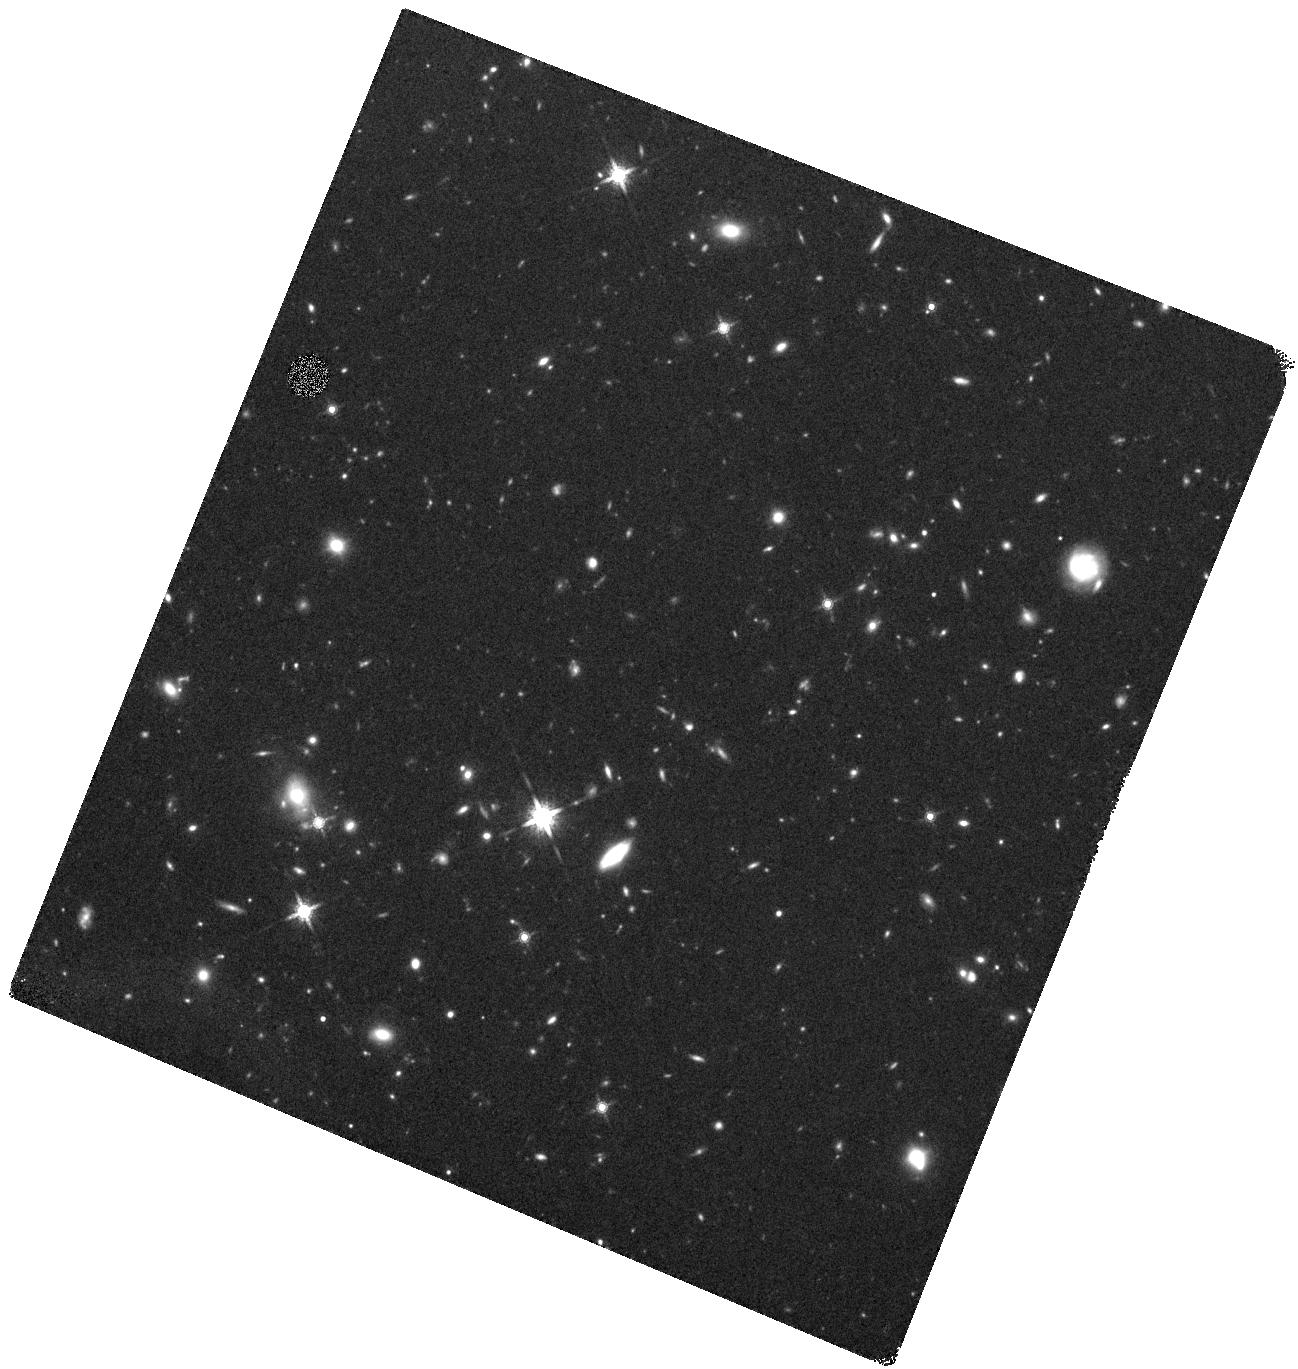
Target: POS02
Instrument: WFC3/IR
Filter: F160W
Exposure: 44 min
Observation ID: hst_14760_02_wfc3_ir_f160w_id9302

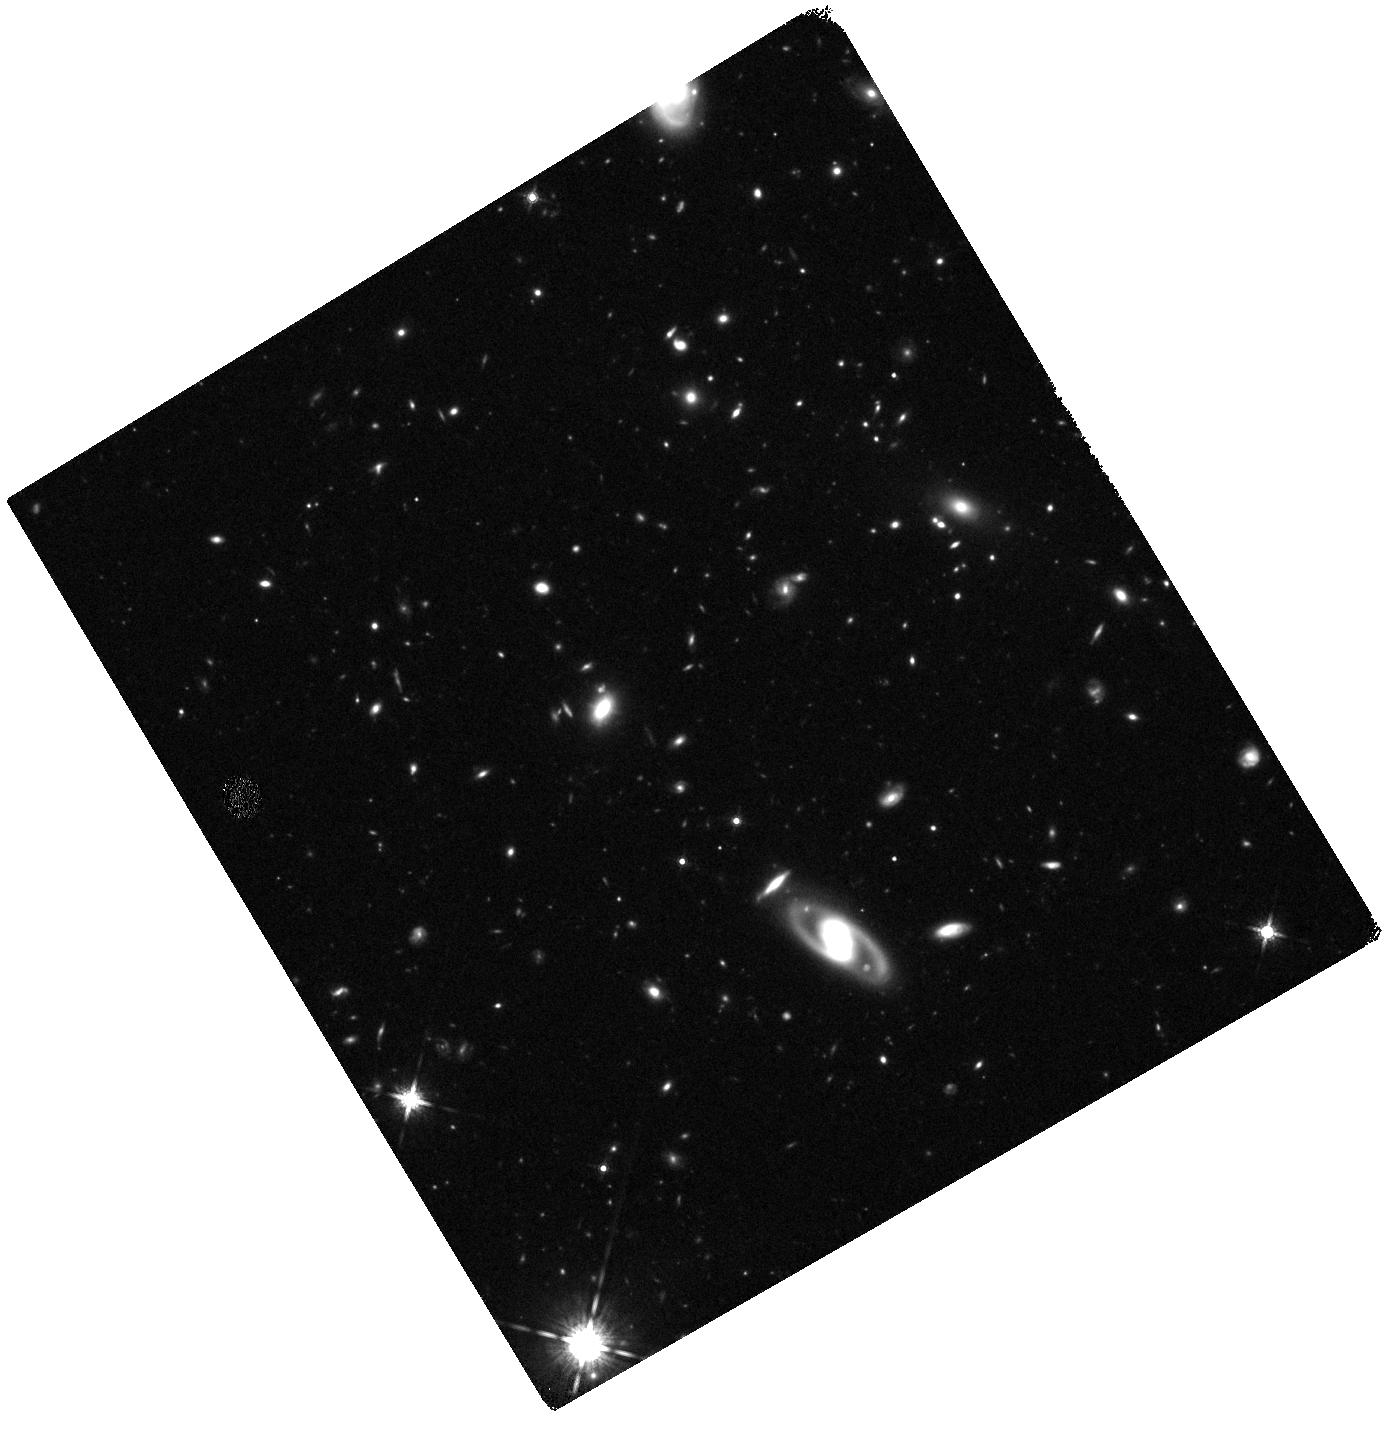
Target: POS06
Instrument: WFC3/IR
Filter: F160W
Exposure: 44 min
Observation ID: hst_14760_06_wfc3_ir_f160w_id9306

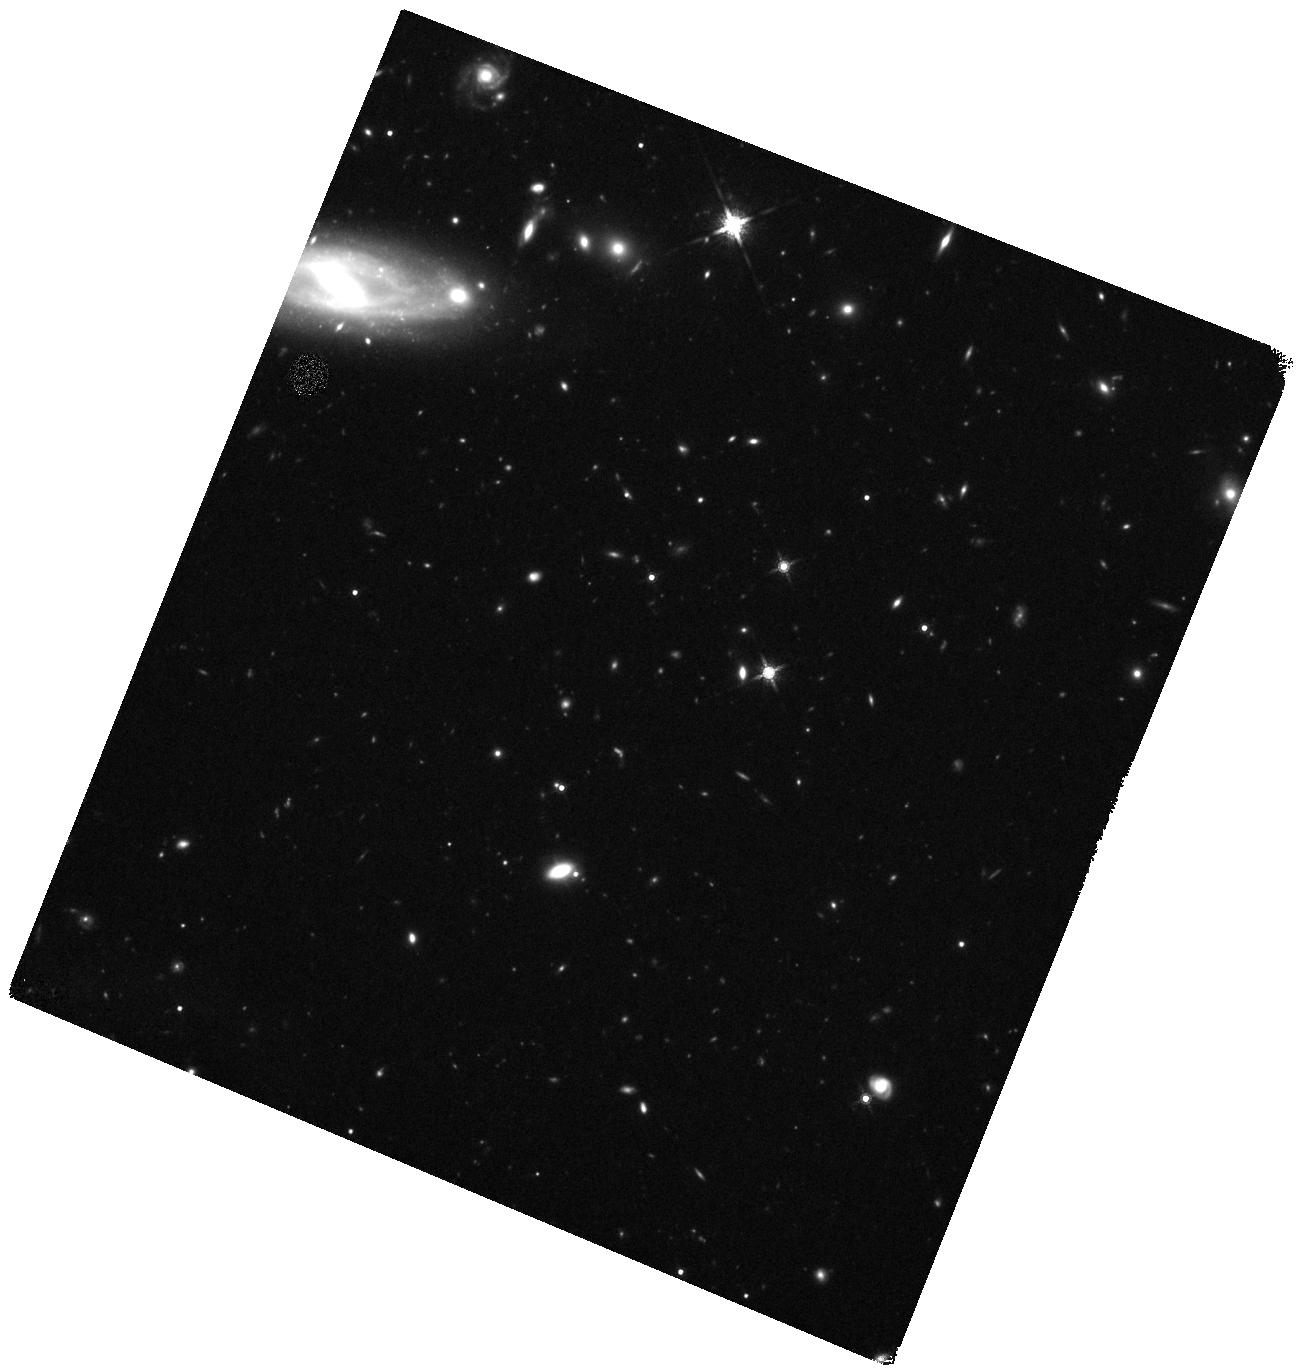
Target: POS05
Instrument: WFC3/IR
Filter: F160W
Exposure: 44 min
Observation ID: hst_14760_05_wfc3_ir_f160w_id9305

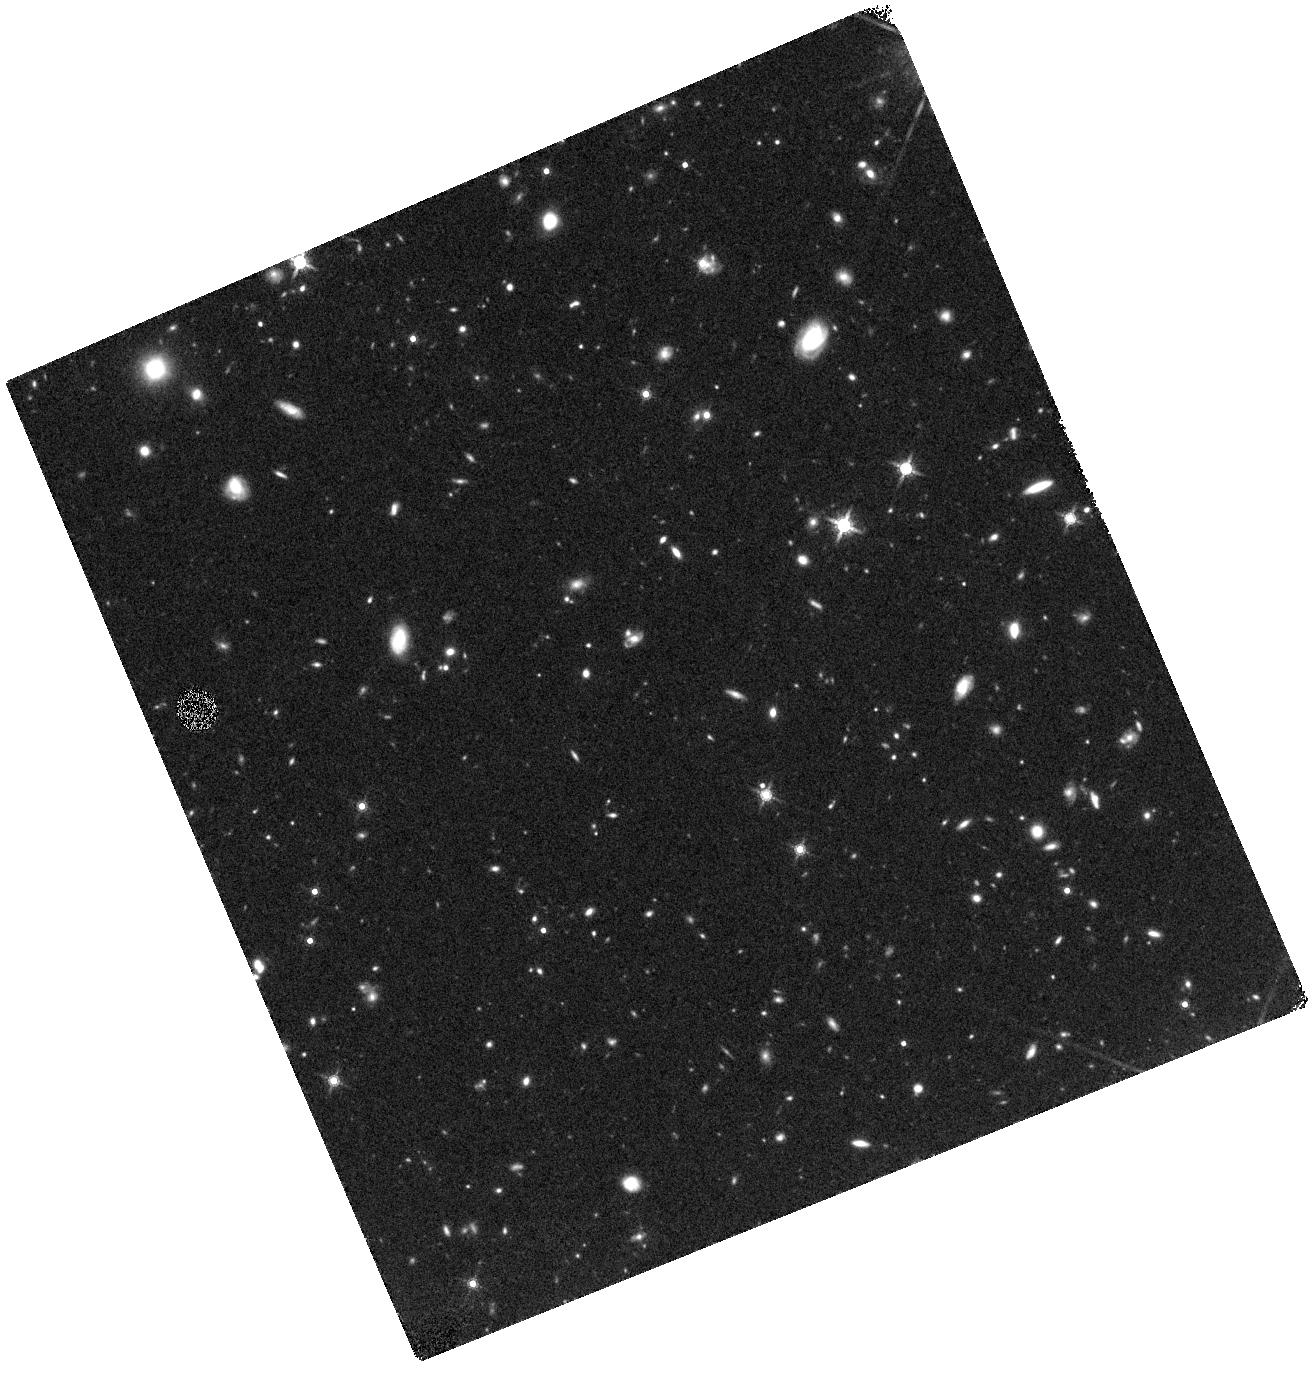
Target: POS03
Instrument: WFC3/IR
Filter: F160W
Exposure: 44 min
Observation ID: hst_14760_03_wfc3_ir_f160w_id9303

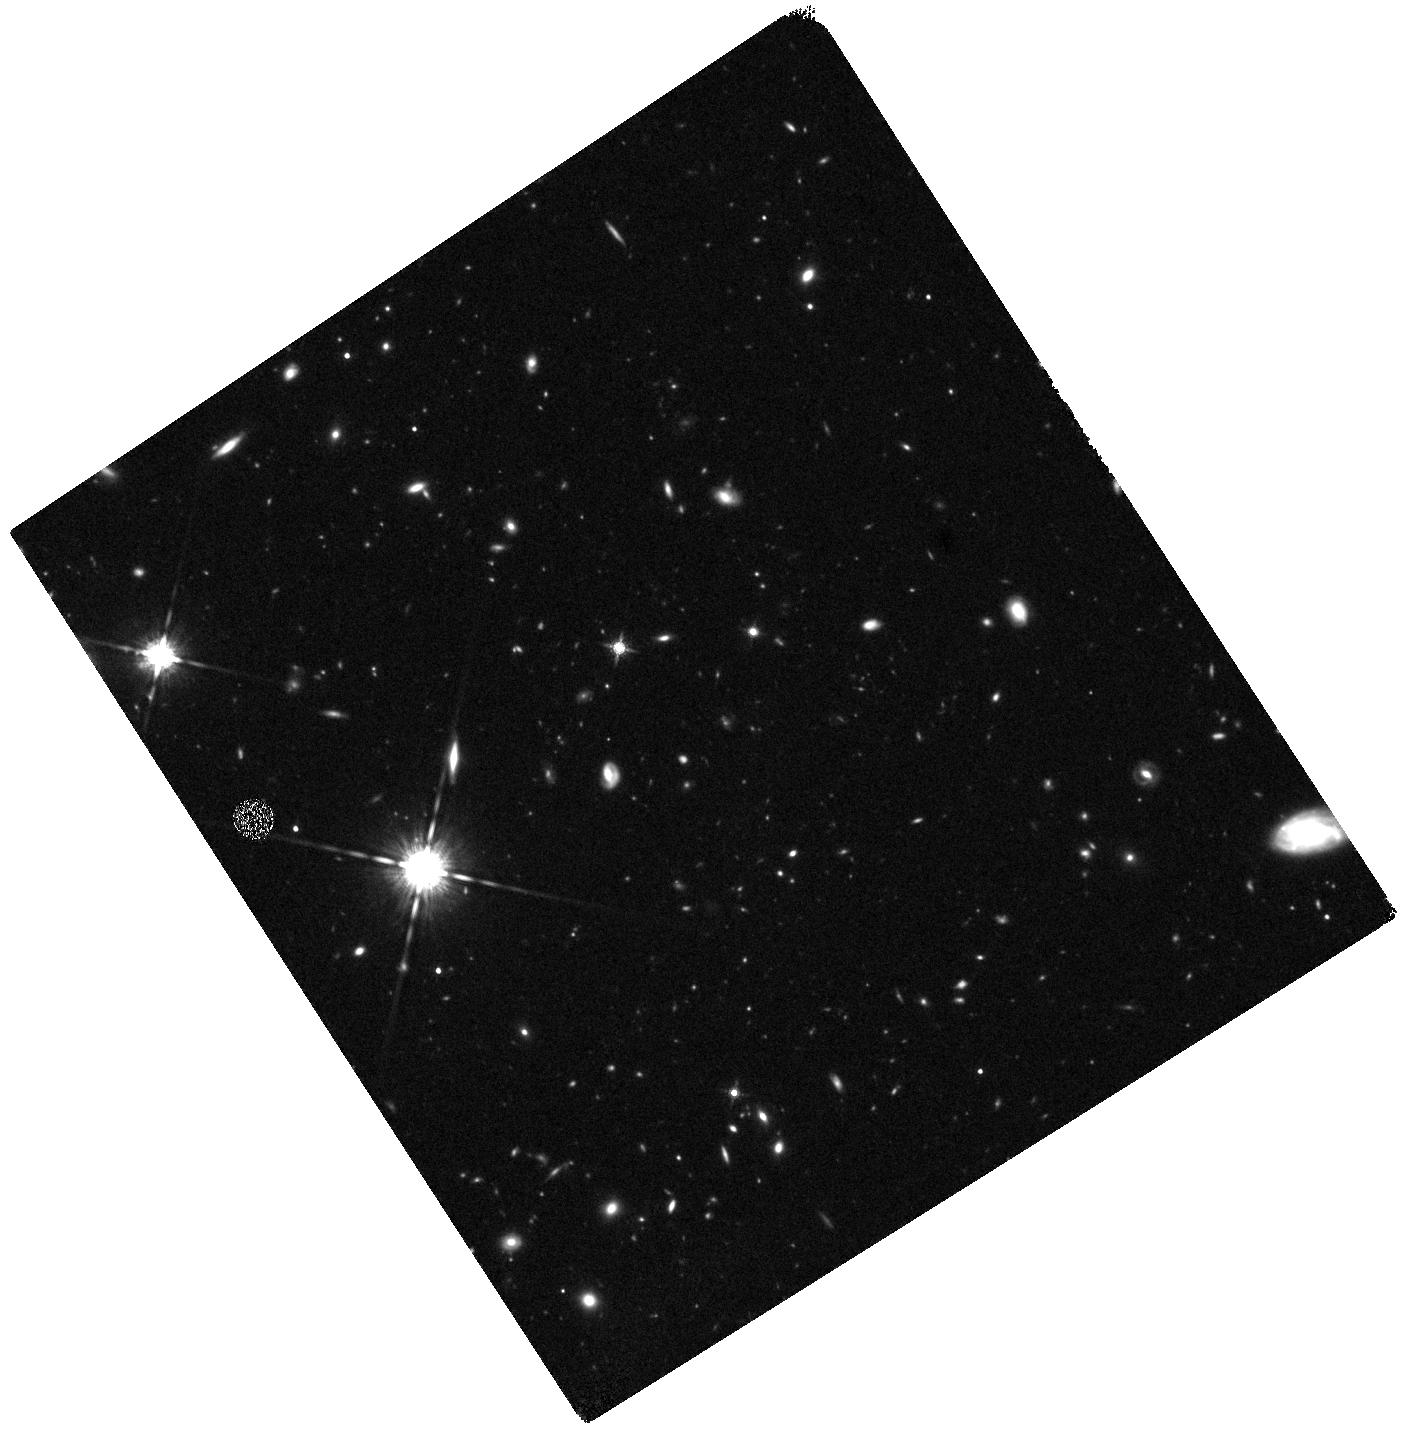
Target: POS04
Instrument: WFC3/IR
Filter: F160W
Exposure: 44 min
Observation ID: hst_14760_04_wfc3_ir_f160w_id9304

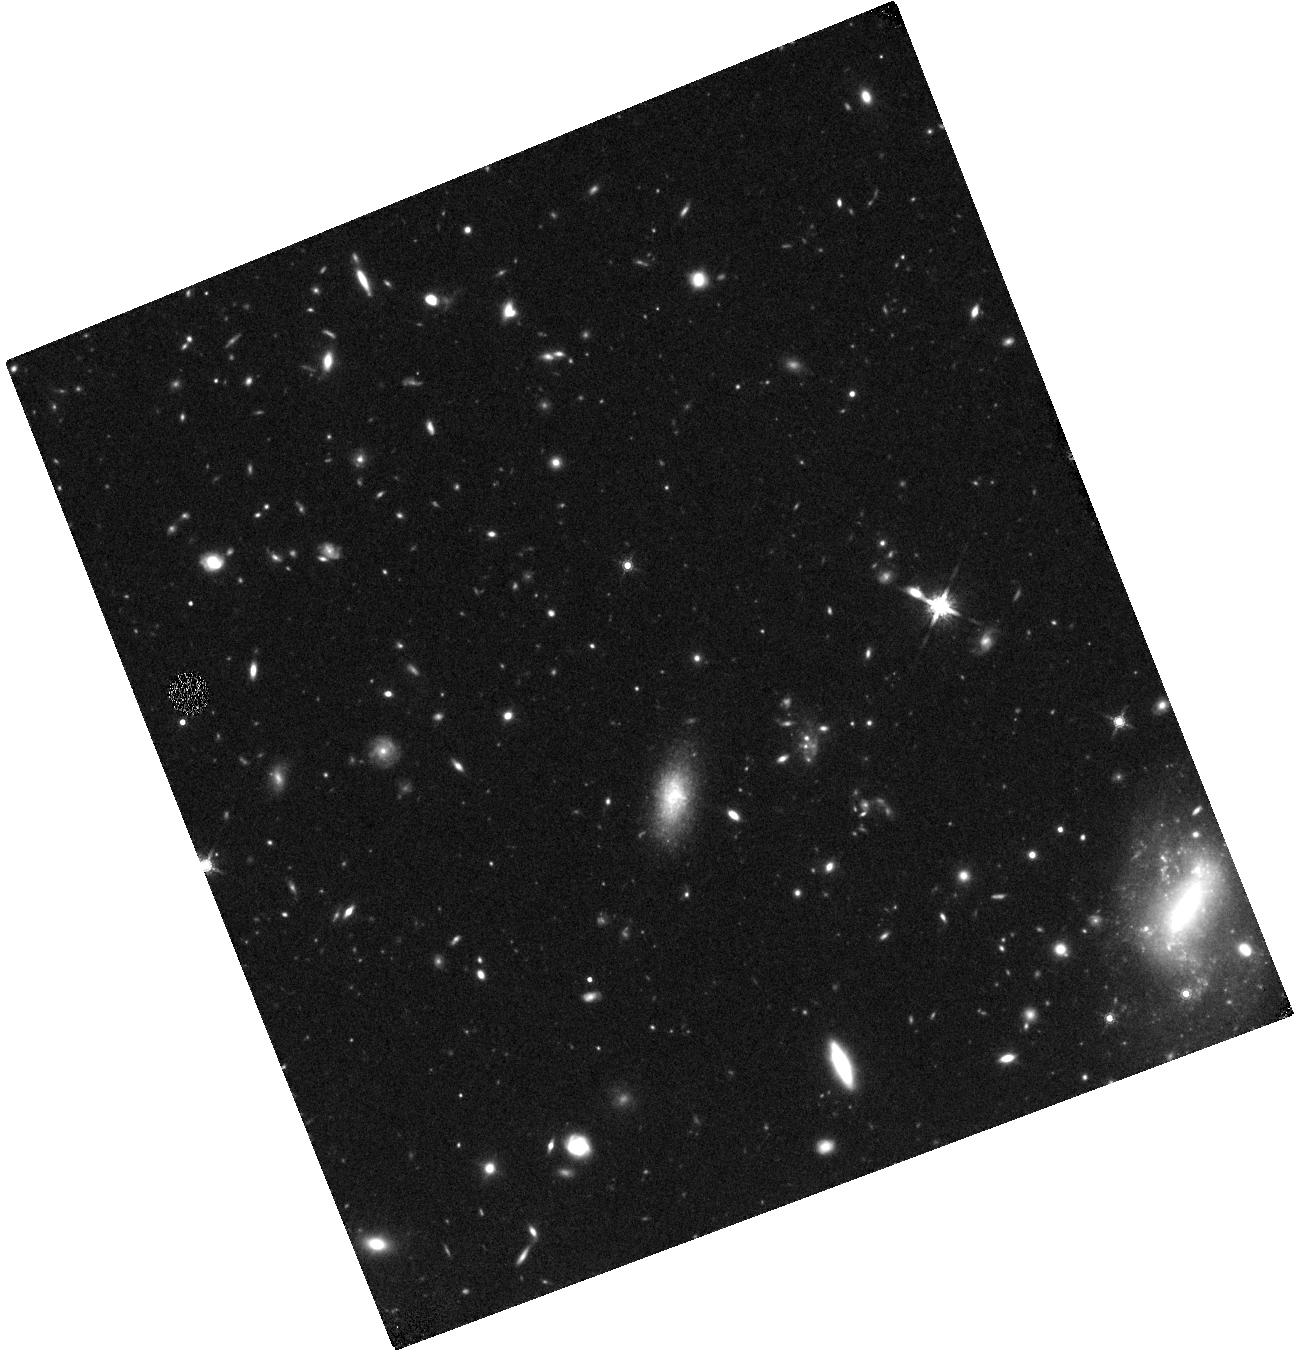
Target: POS01
Instrument: WFC3/IR
Filter: F160W
Exposure: 44 min
Observation ID: hst_14760_01_wfc3_ir_f160w_id9301

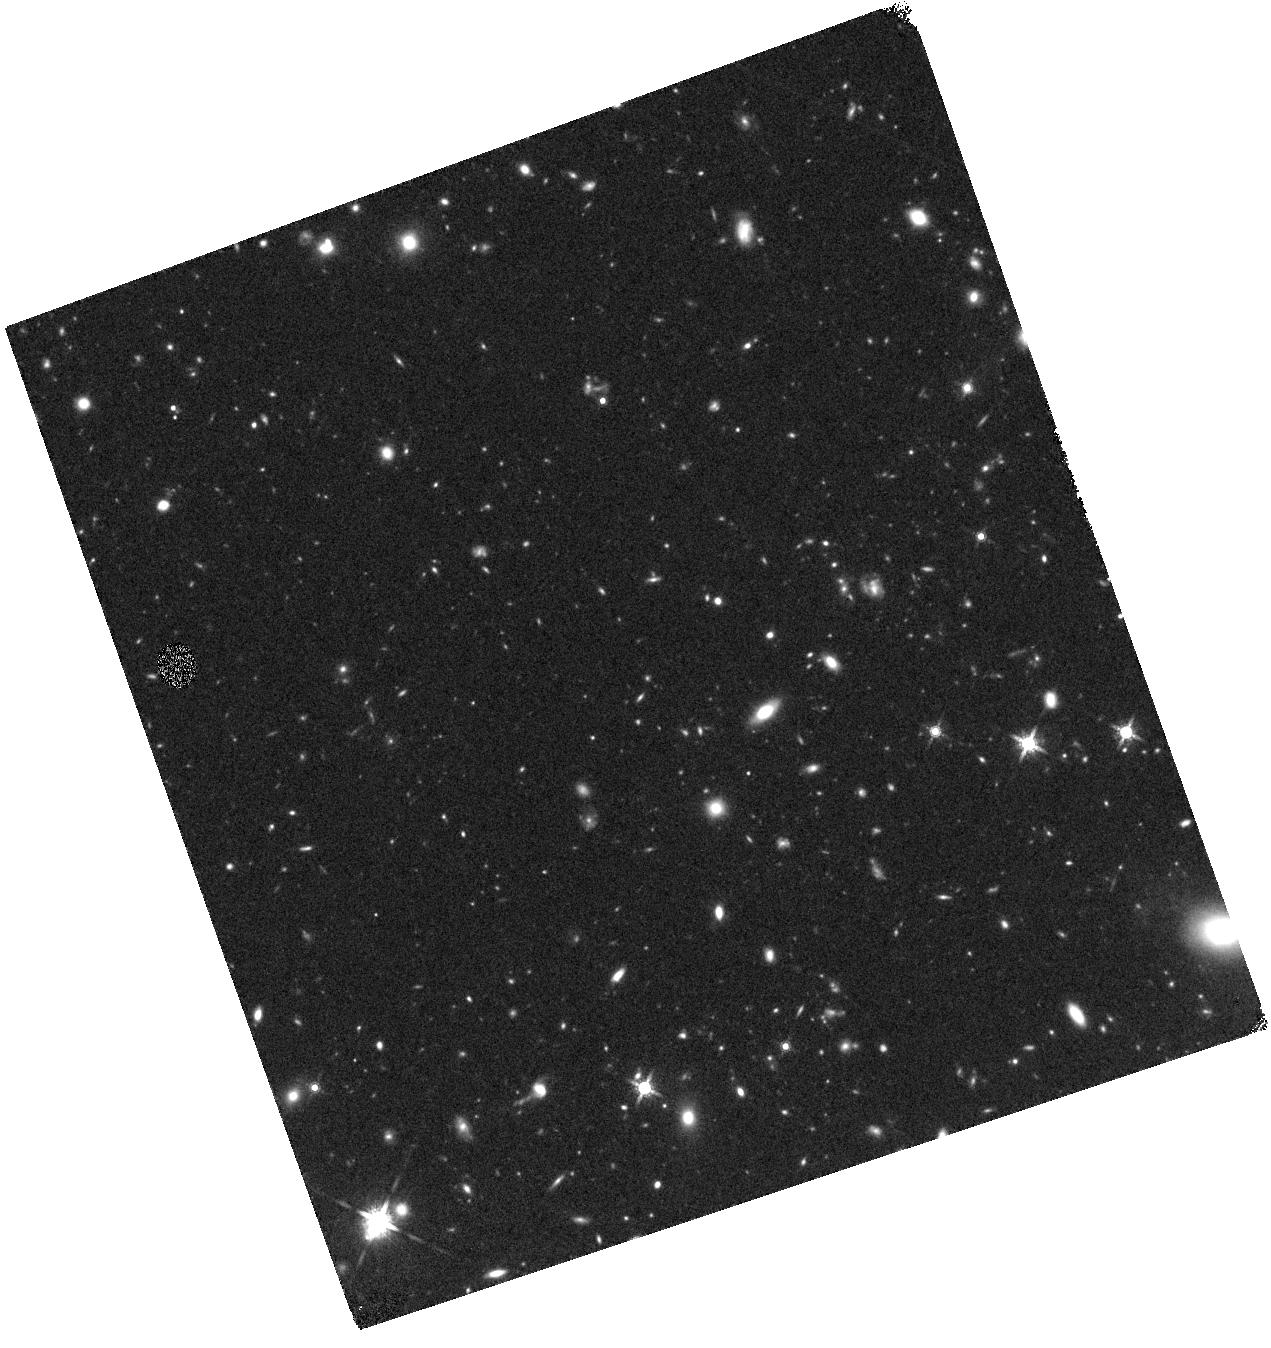
Target: POS09
Instrument: WFC3/IR
Filter: F160W
Exposure: 44 min
Observation ID: hst_14760_09_wfc3_ir_f160w_id9309

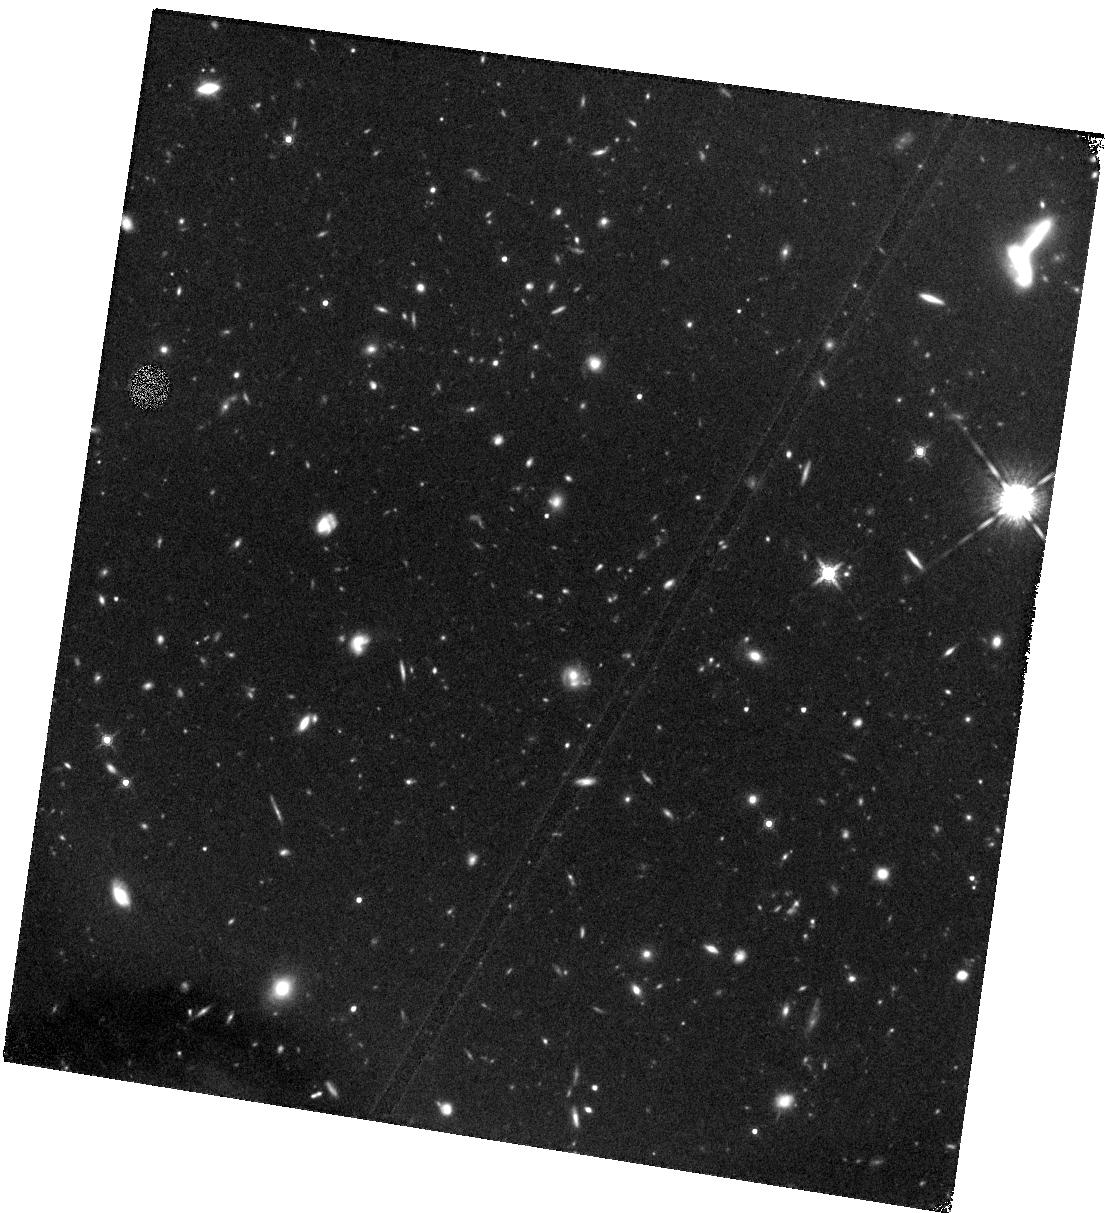
Target: POS08
Instrument: WFC3/IR
Filter: F160W
Exposure: 44 min
Observation ID: hst_14760_08_wfc3_ir_f160w_id9308

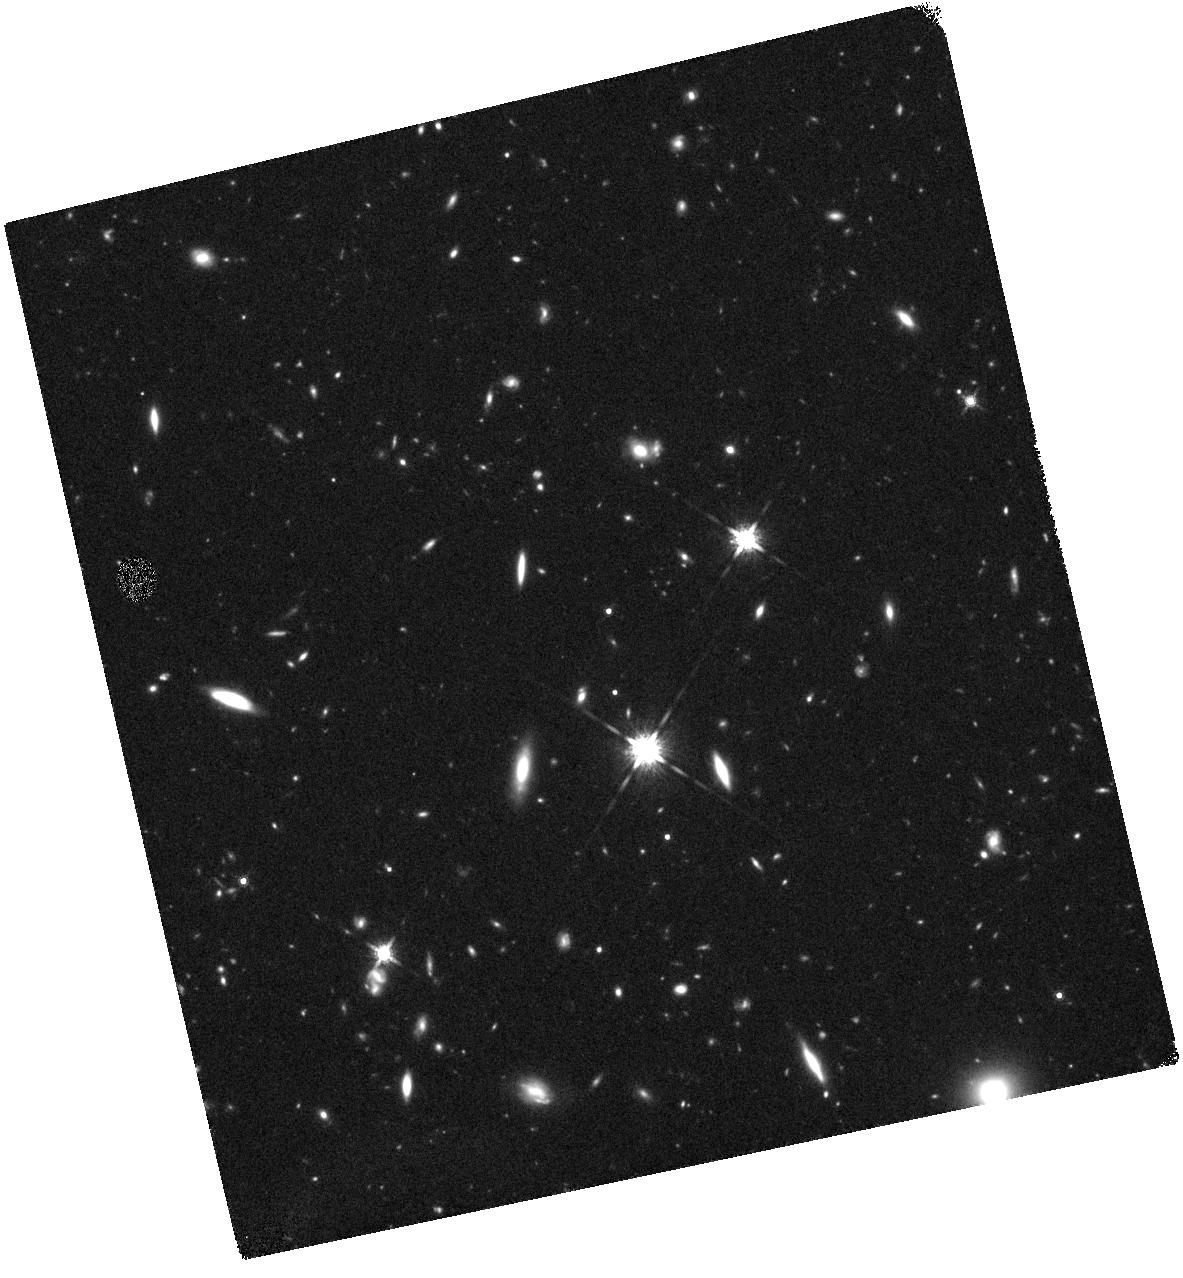
Target: POS07
Instrument: WFC3/IR
Filter: F160W
Exposure: 44 min
Observation ID: hst_14760_07_wfc3_ir_f160w_id9307

Imaging a Massive Galaxy Overdensity at z=2.3: The Morphology-Density Relation at High Redshift (PI: Cai, Zheng)

We propose deep HST/WFC3 imaging in the density peak area of BOSS1441 protocluster at z = 2.32 traced by an extreme rare group of Ly-alpha absorbers and multiple quasars. This structure is selected from the large survey volume of 1 Gpc^3 covered by SDSS, and is the most overdense and robustly established cluster-sized overdensity at z ~ 2. This massive structure centered on a 7' x7' (12 Mpc x 12 Mpc) sub-region has the highest galaxy overdensity of 10.8+/-1.0, anchored by the largest and most luminous Lyman alpha nebula known at z>2. In this area, our Keck+ LBT observations have obtained the spectra for the unique Ly-alpha nebula, 20 strong Ly-alpha emitting galaxies at z=2.32+/-0.02, and 110 Lyman break galaxies (i < 24.5). This field is also covered in complete wavelength observations from U-band to K-band using ground-based imaging. Here we propose to use nine HST/WFC3 pointings to cover this central region in 9 orbits. We will measure the detailed rest-frame optical morphology of this sample, to determine whether the universal morphology-density relationship observed in the low-redshift universe is already in place in and around most overdense region at z ~ 2. We will also probe the powering mechanism of the largest Ly-alpha nebula, testing if this nebula is powered by merging of separated galaxies. Combining the new HST observations with the existing multi-wavelength imaging ranging from 0.3 - 2.3 microns, optical spectroscopy, and narrow-band imaging, we will provide a complete sample of galaxies in the most massive protocluster at z=2 which could be evolved into the most massive galaxy clusters (10^15 M_sun) in later epoch.